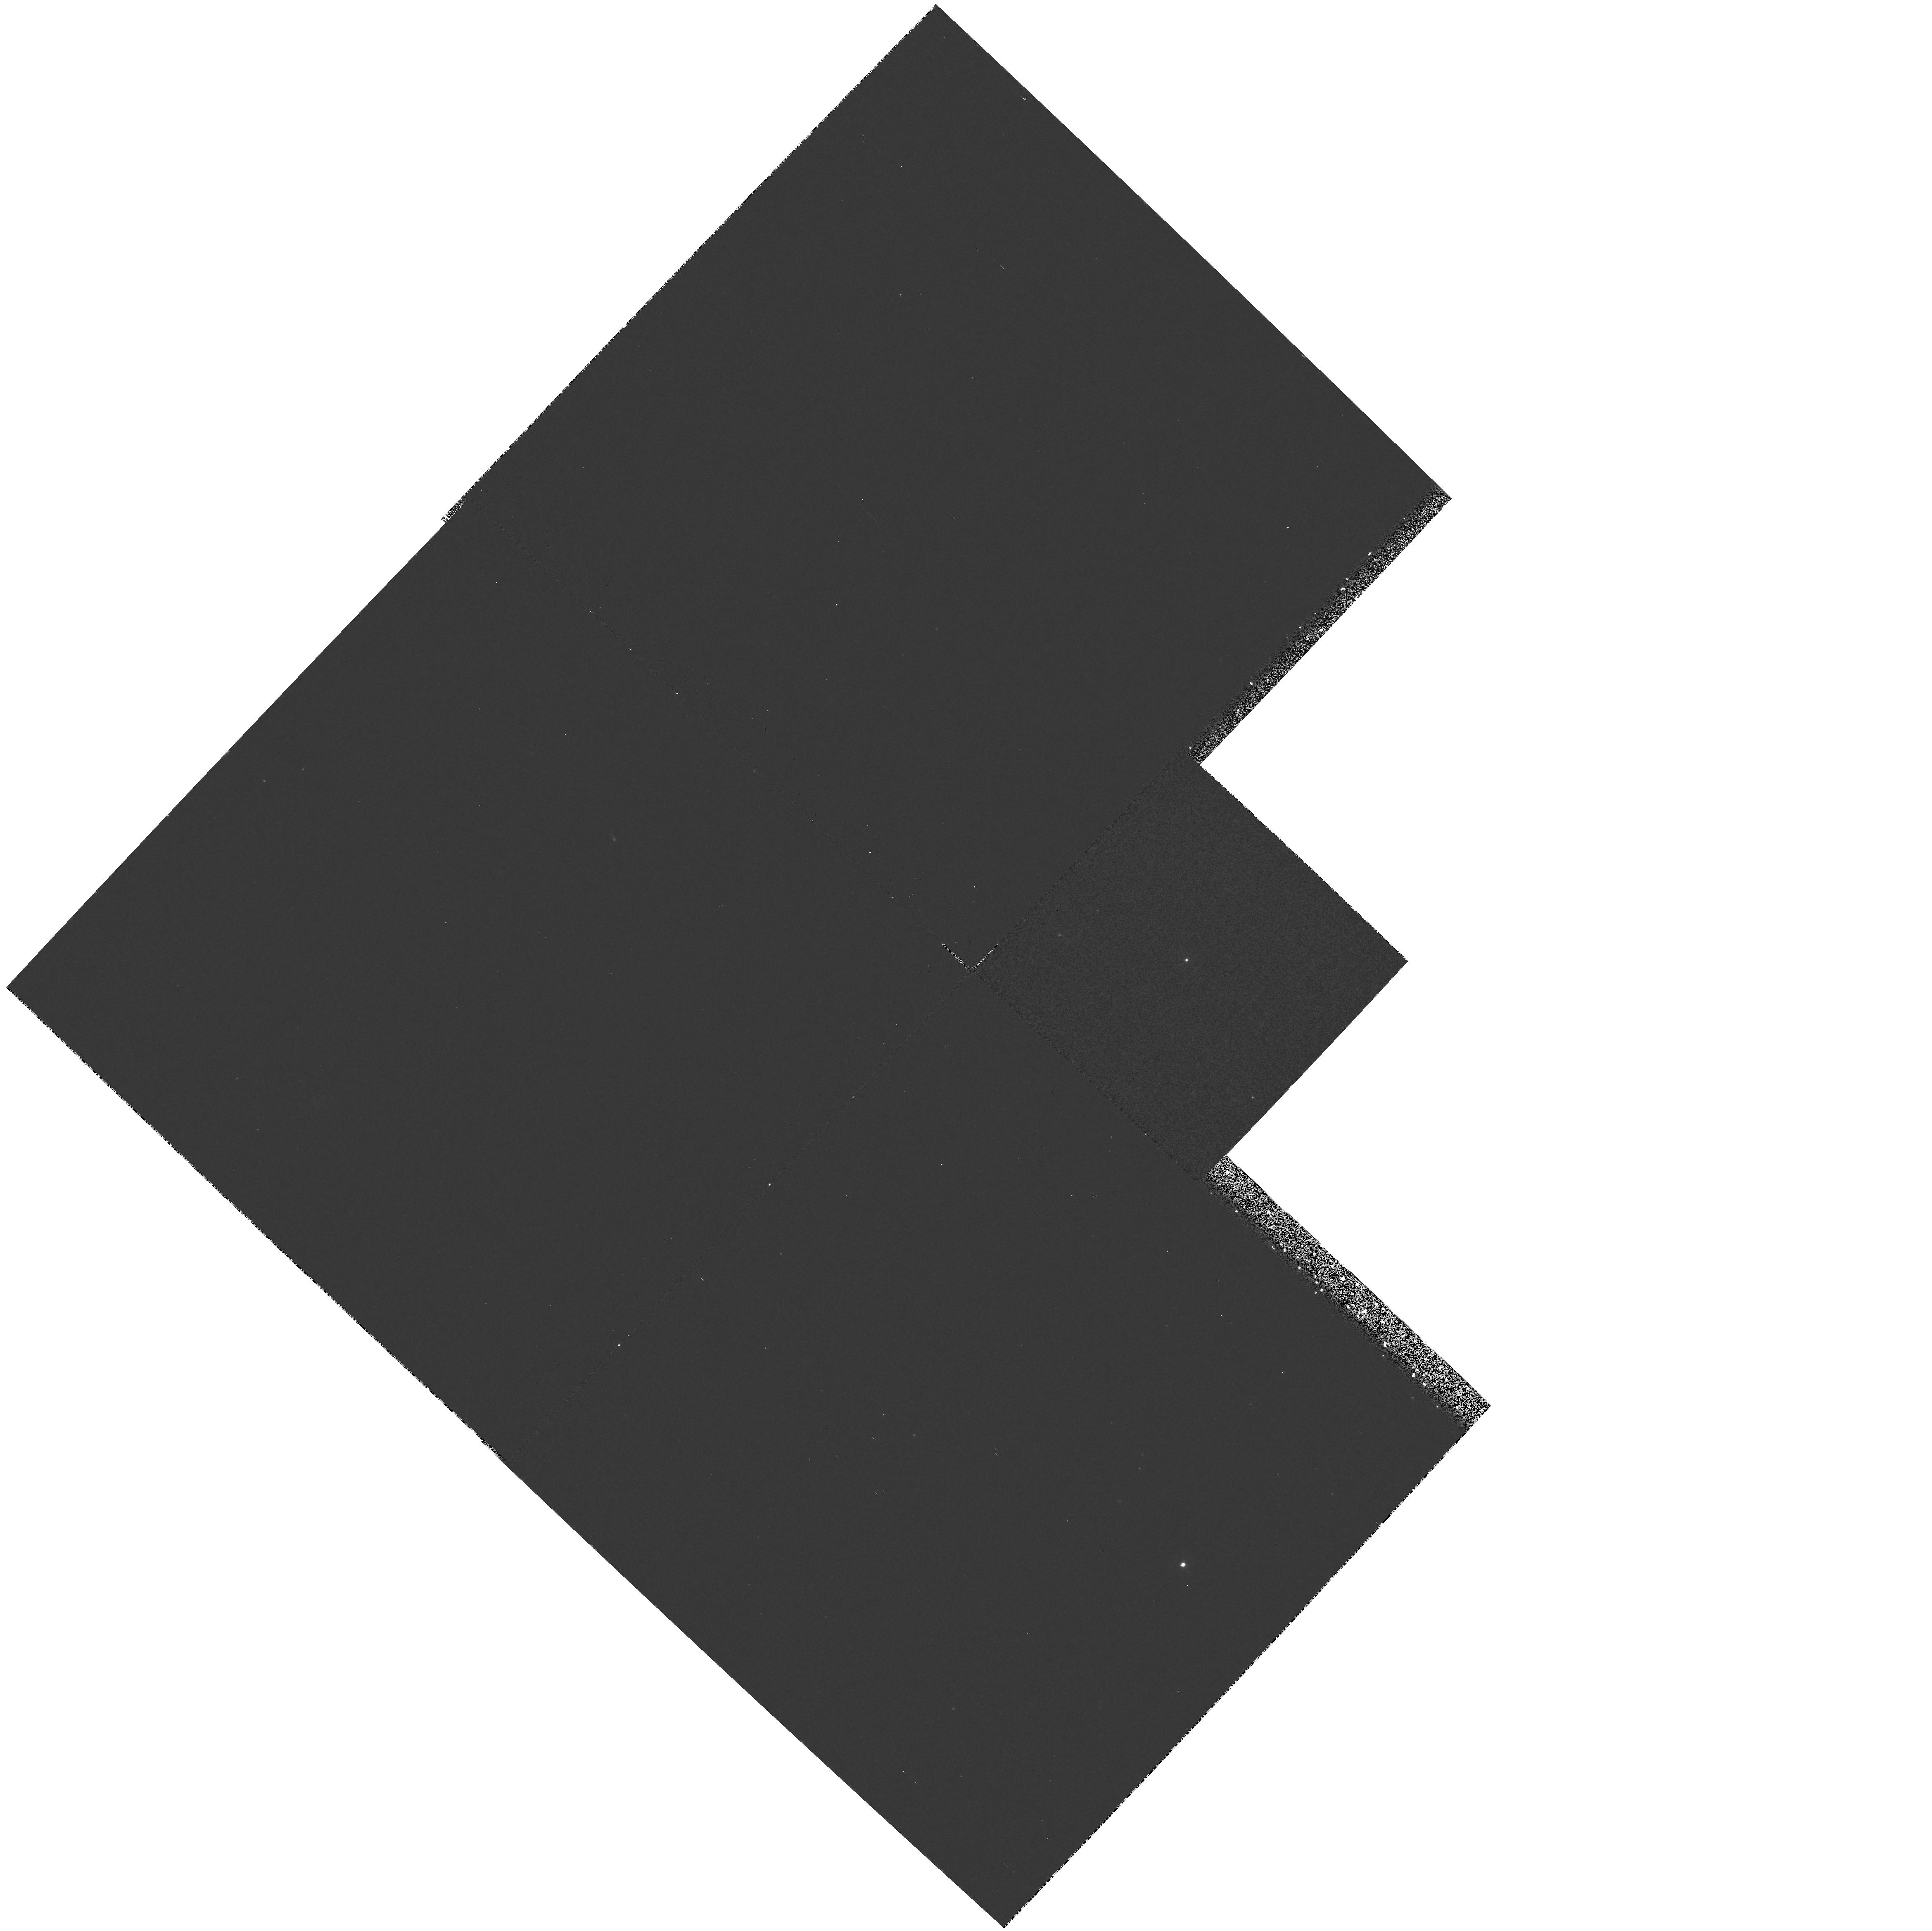
Target: MRC0029-271
Instrument: WFPC2/PC
Filter: F336W
Exposure: 35 min
Observation ID: hst_5974_02_wfpc2_pc_f336w_u2t702

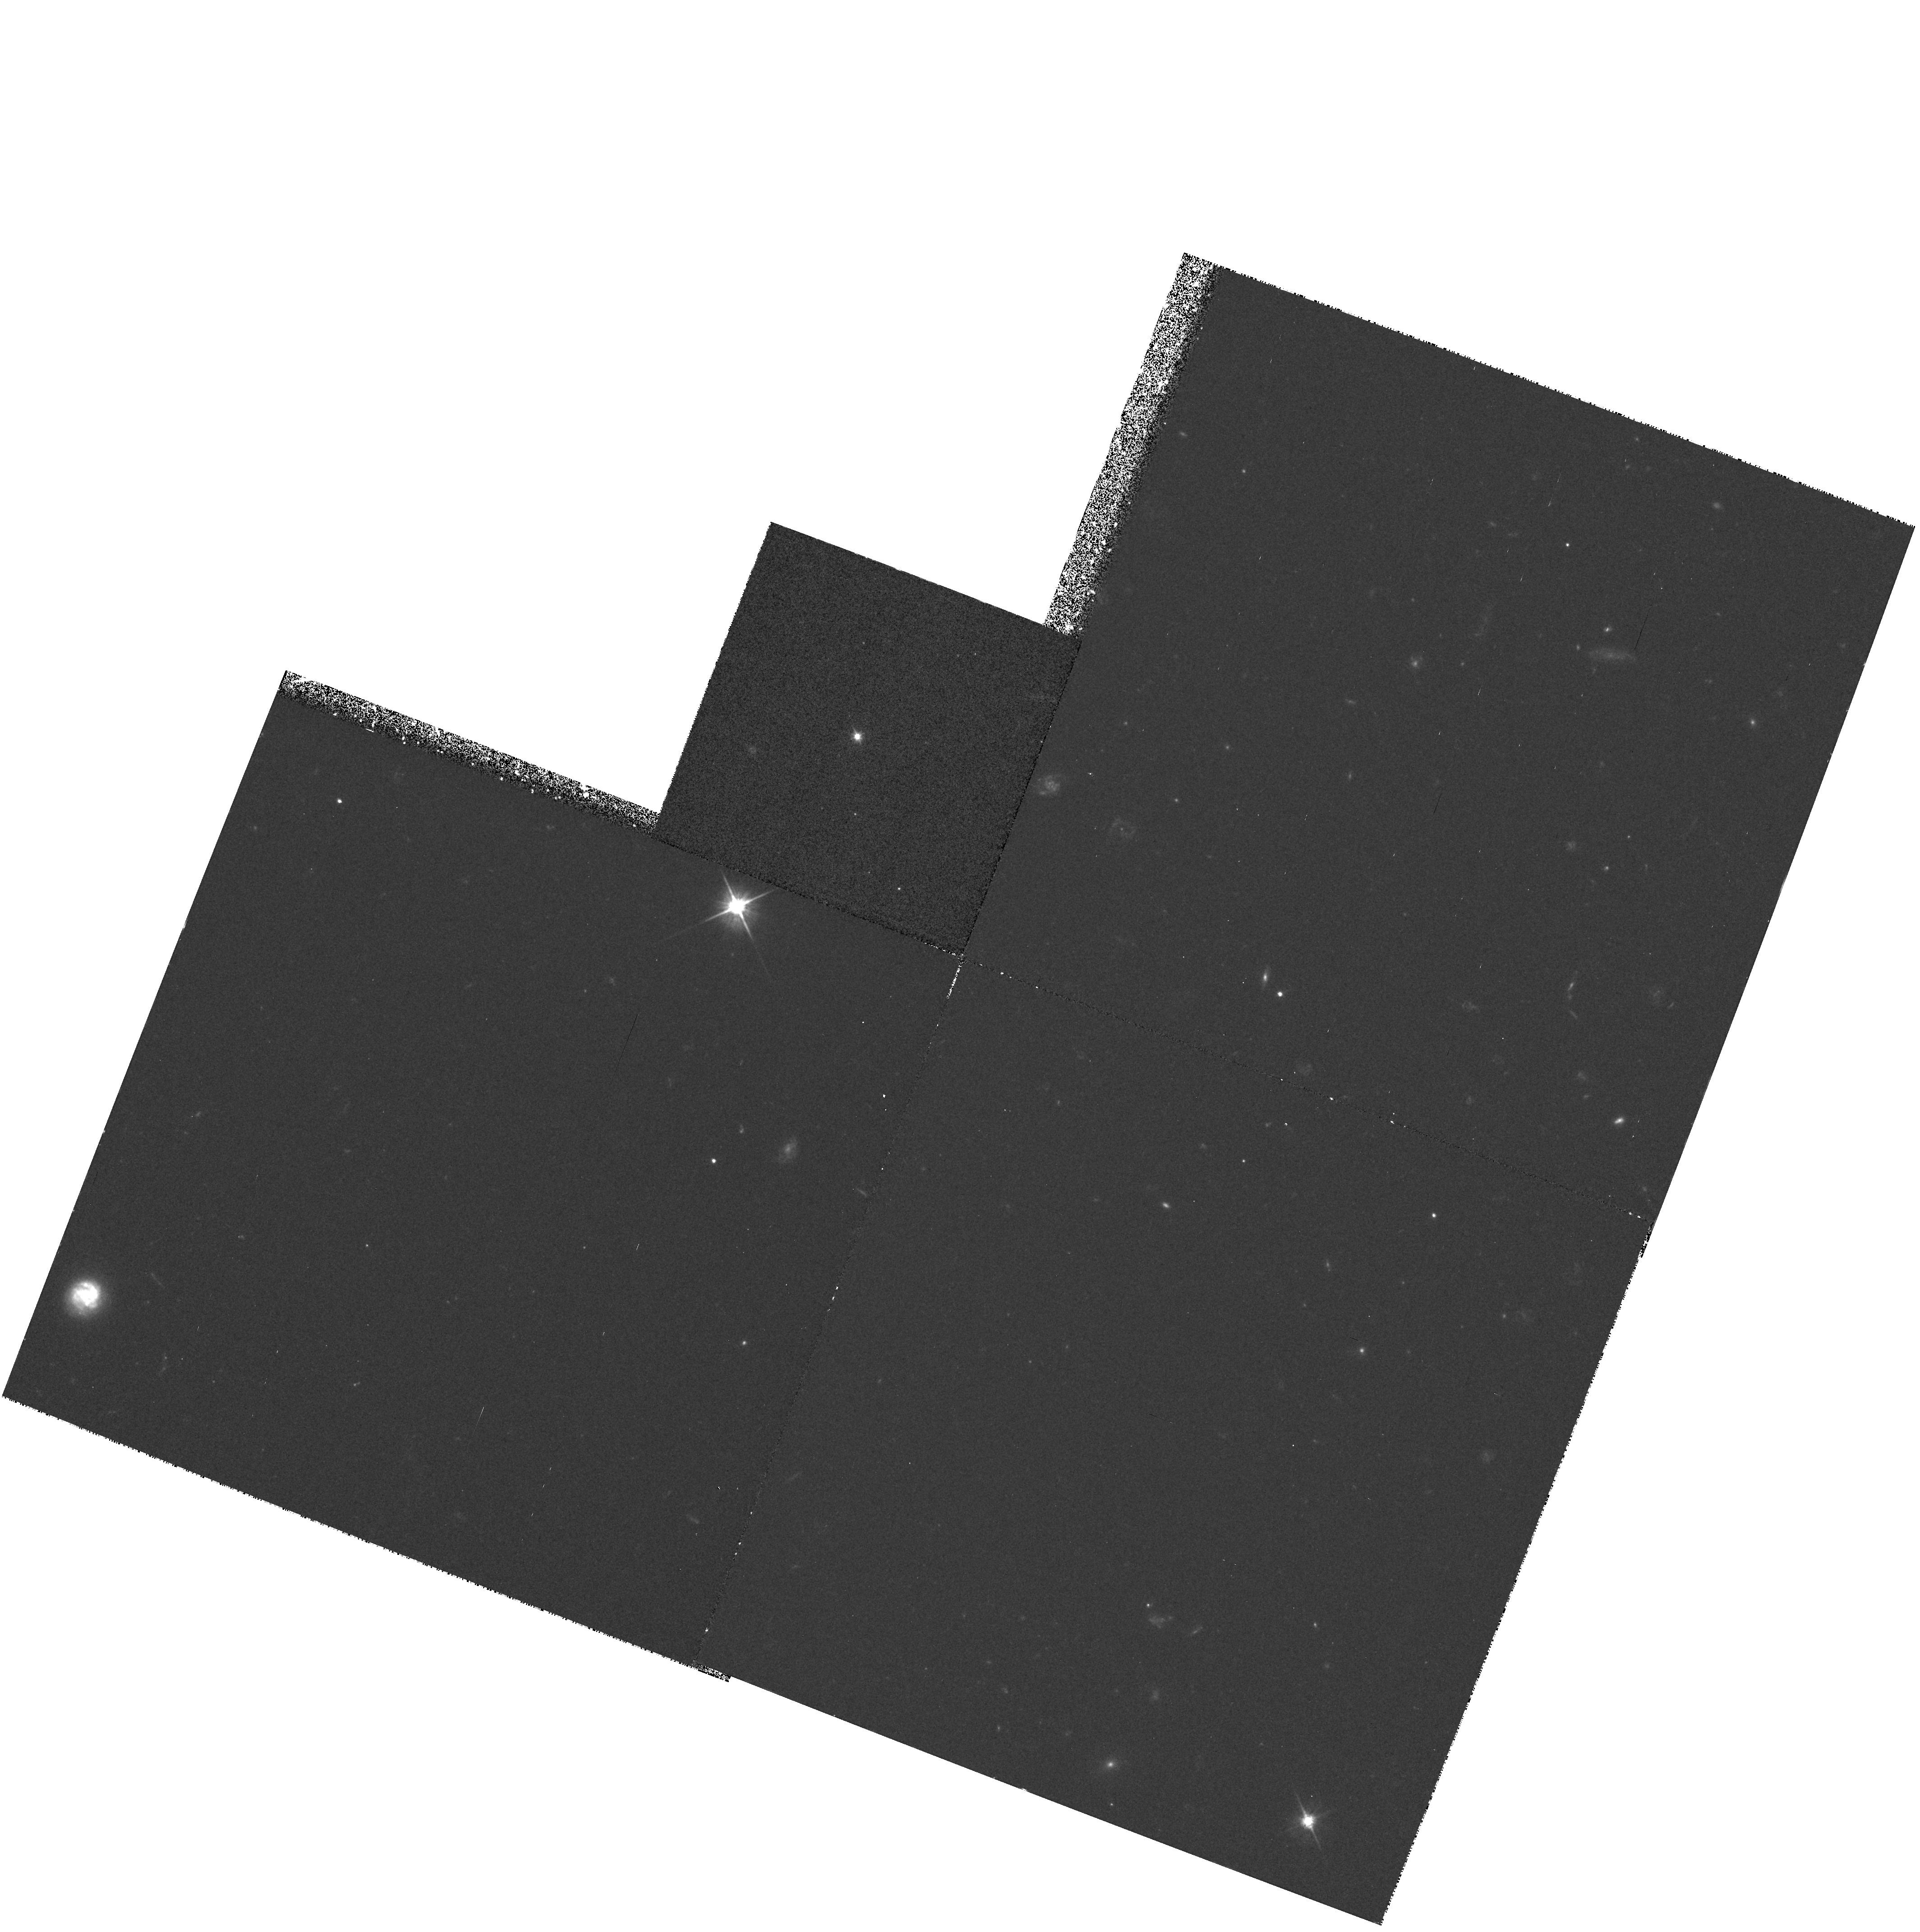
Target: MRC2257-270
Instrument: WFPC2/PC
Filter: F555W
Exposure: 35 min
Observation ID: hst_5974_06_wfpc2_pc_f555w_u2t706

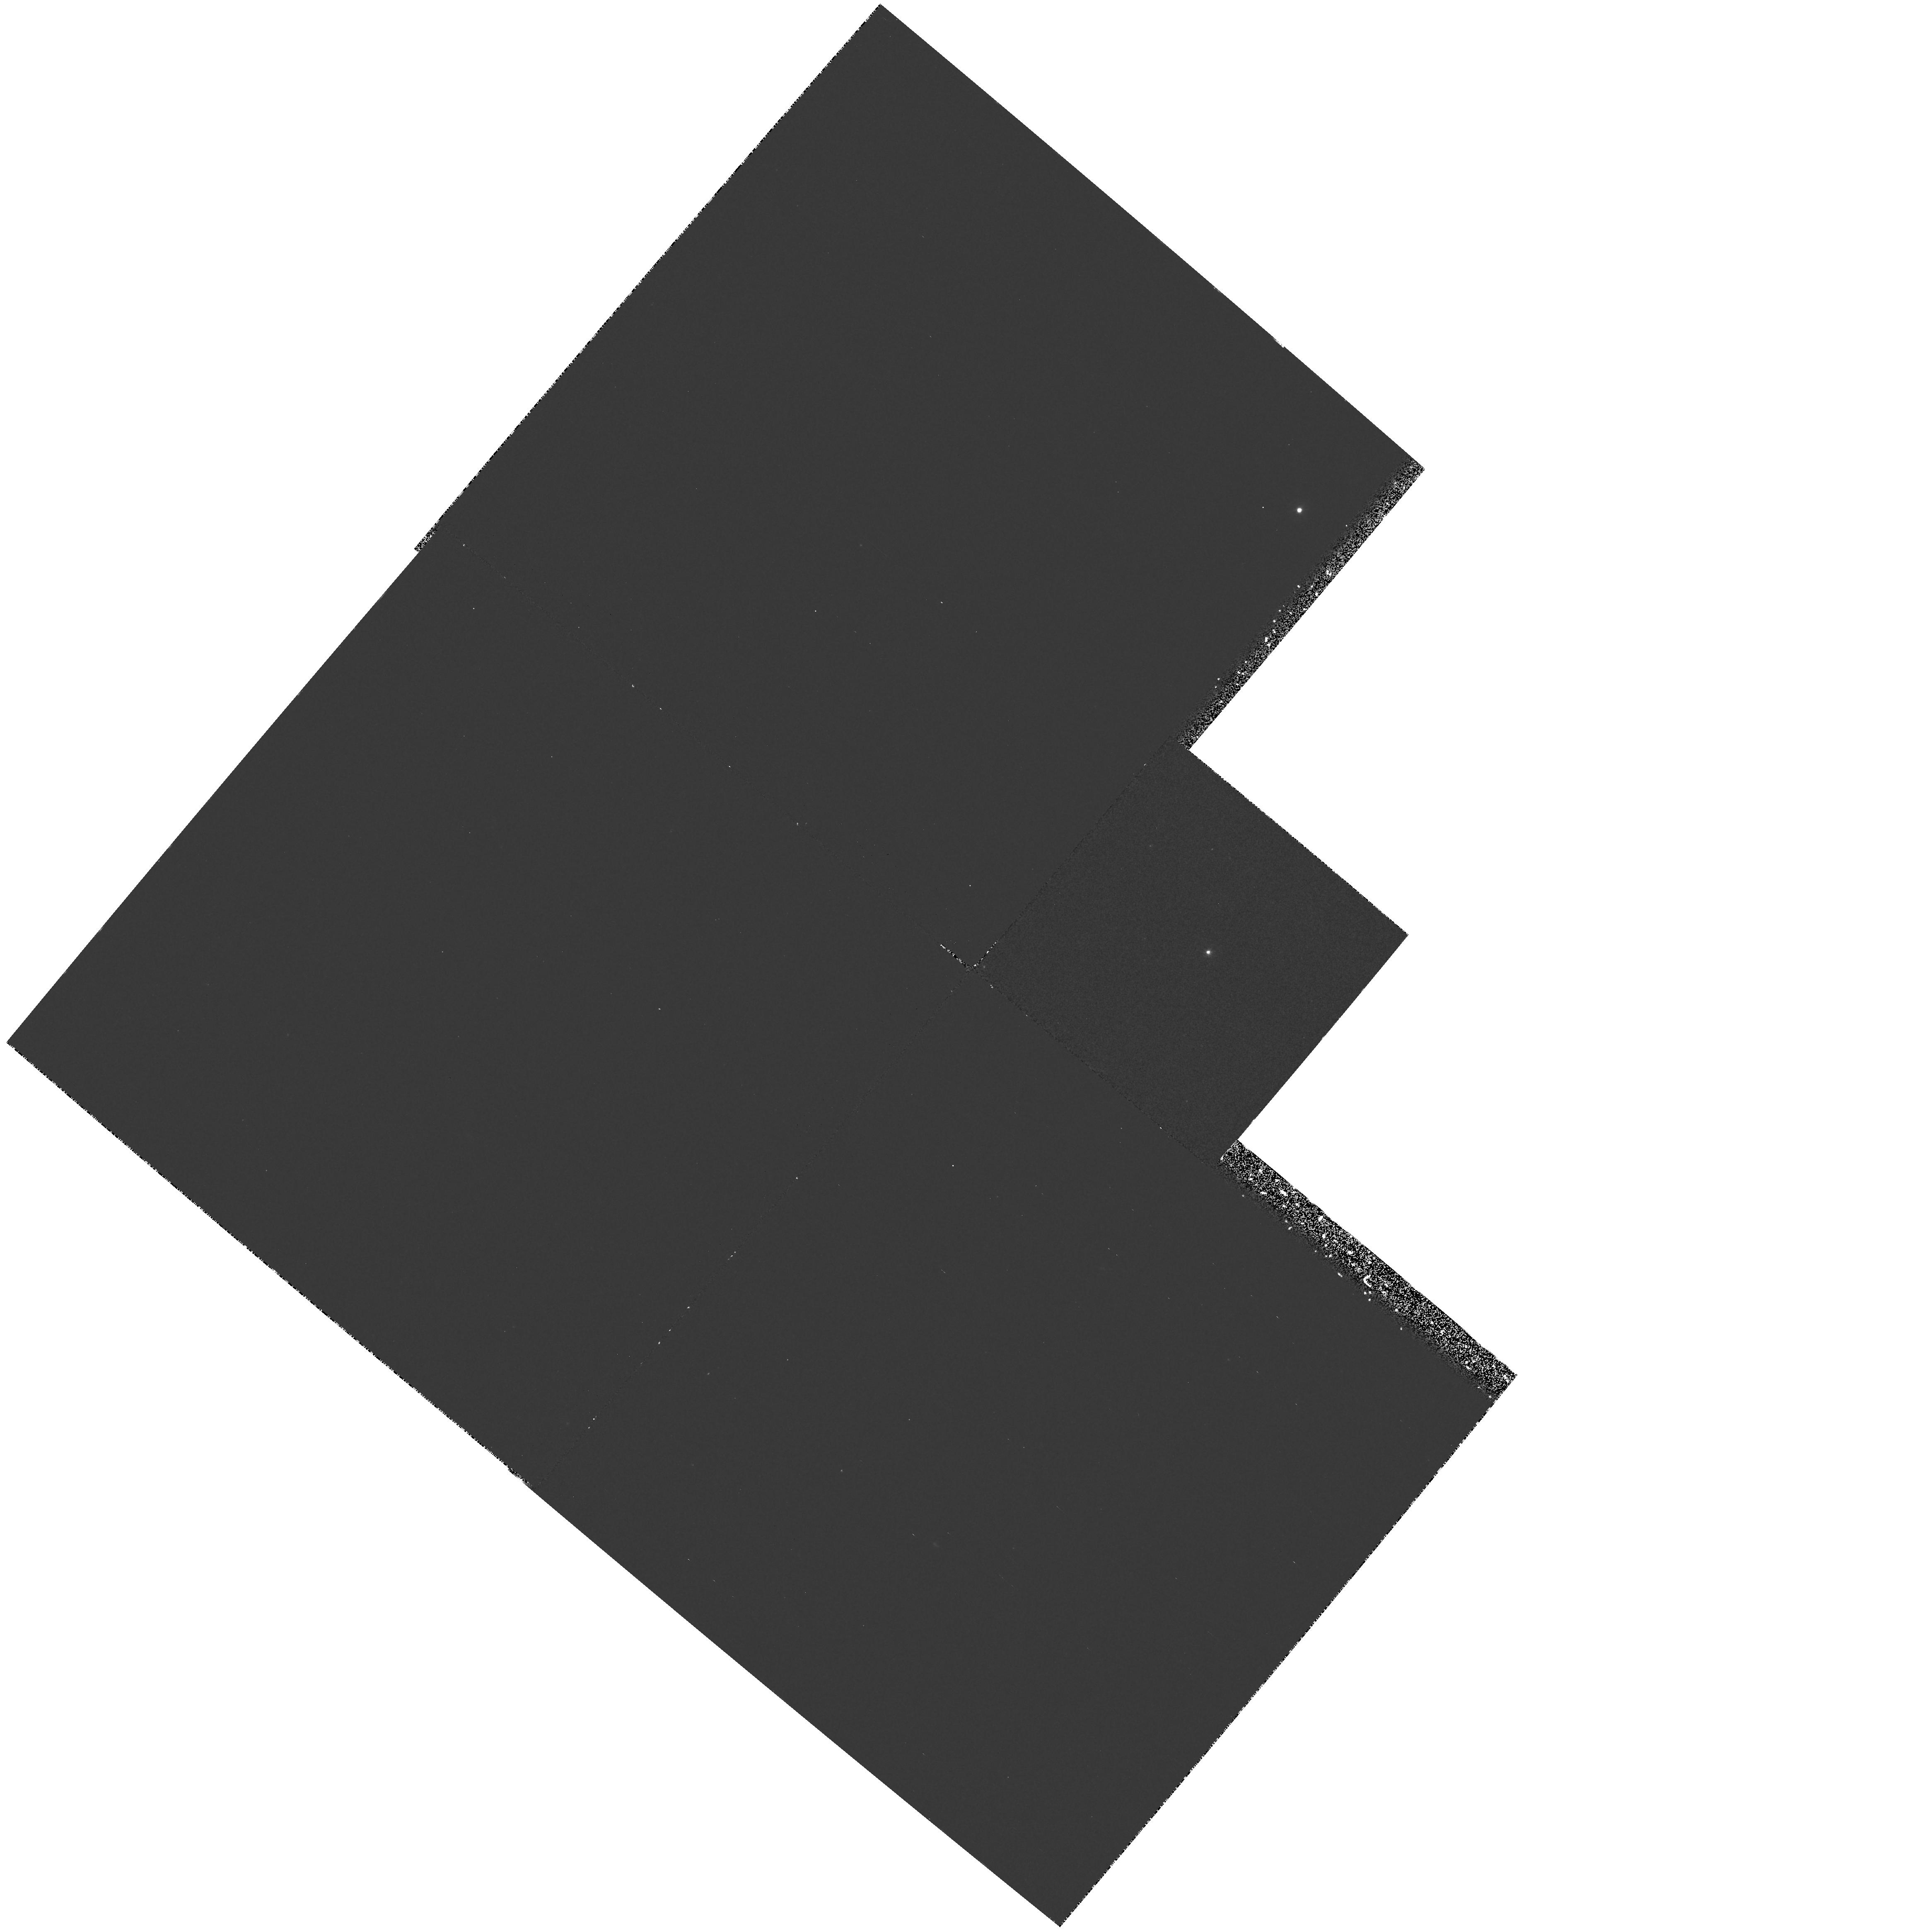
Target: MRC0022-297
Instrument: WFPC2/PC
Filter: F336W
Exposure: 35 min
Observation ID: hst_5974_01_wfpc2_pc_f336w_u2t701

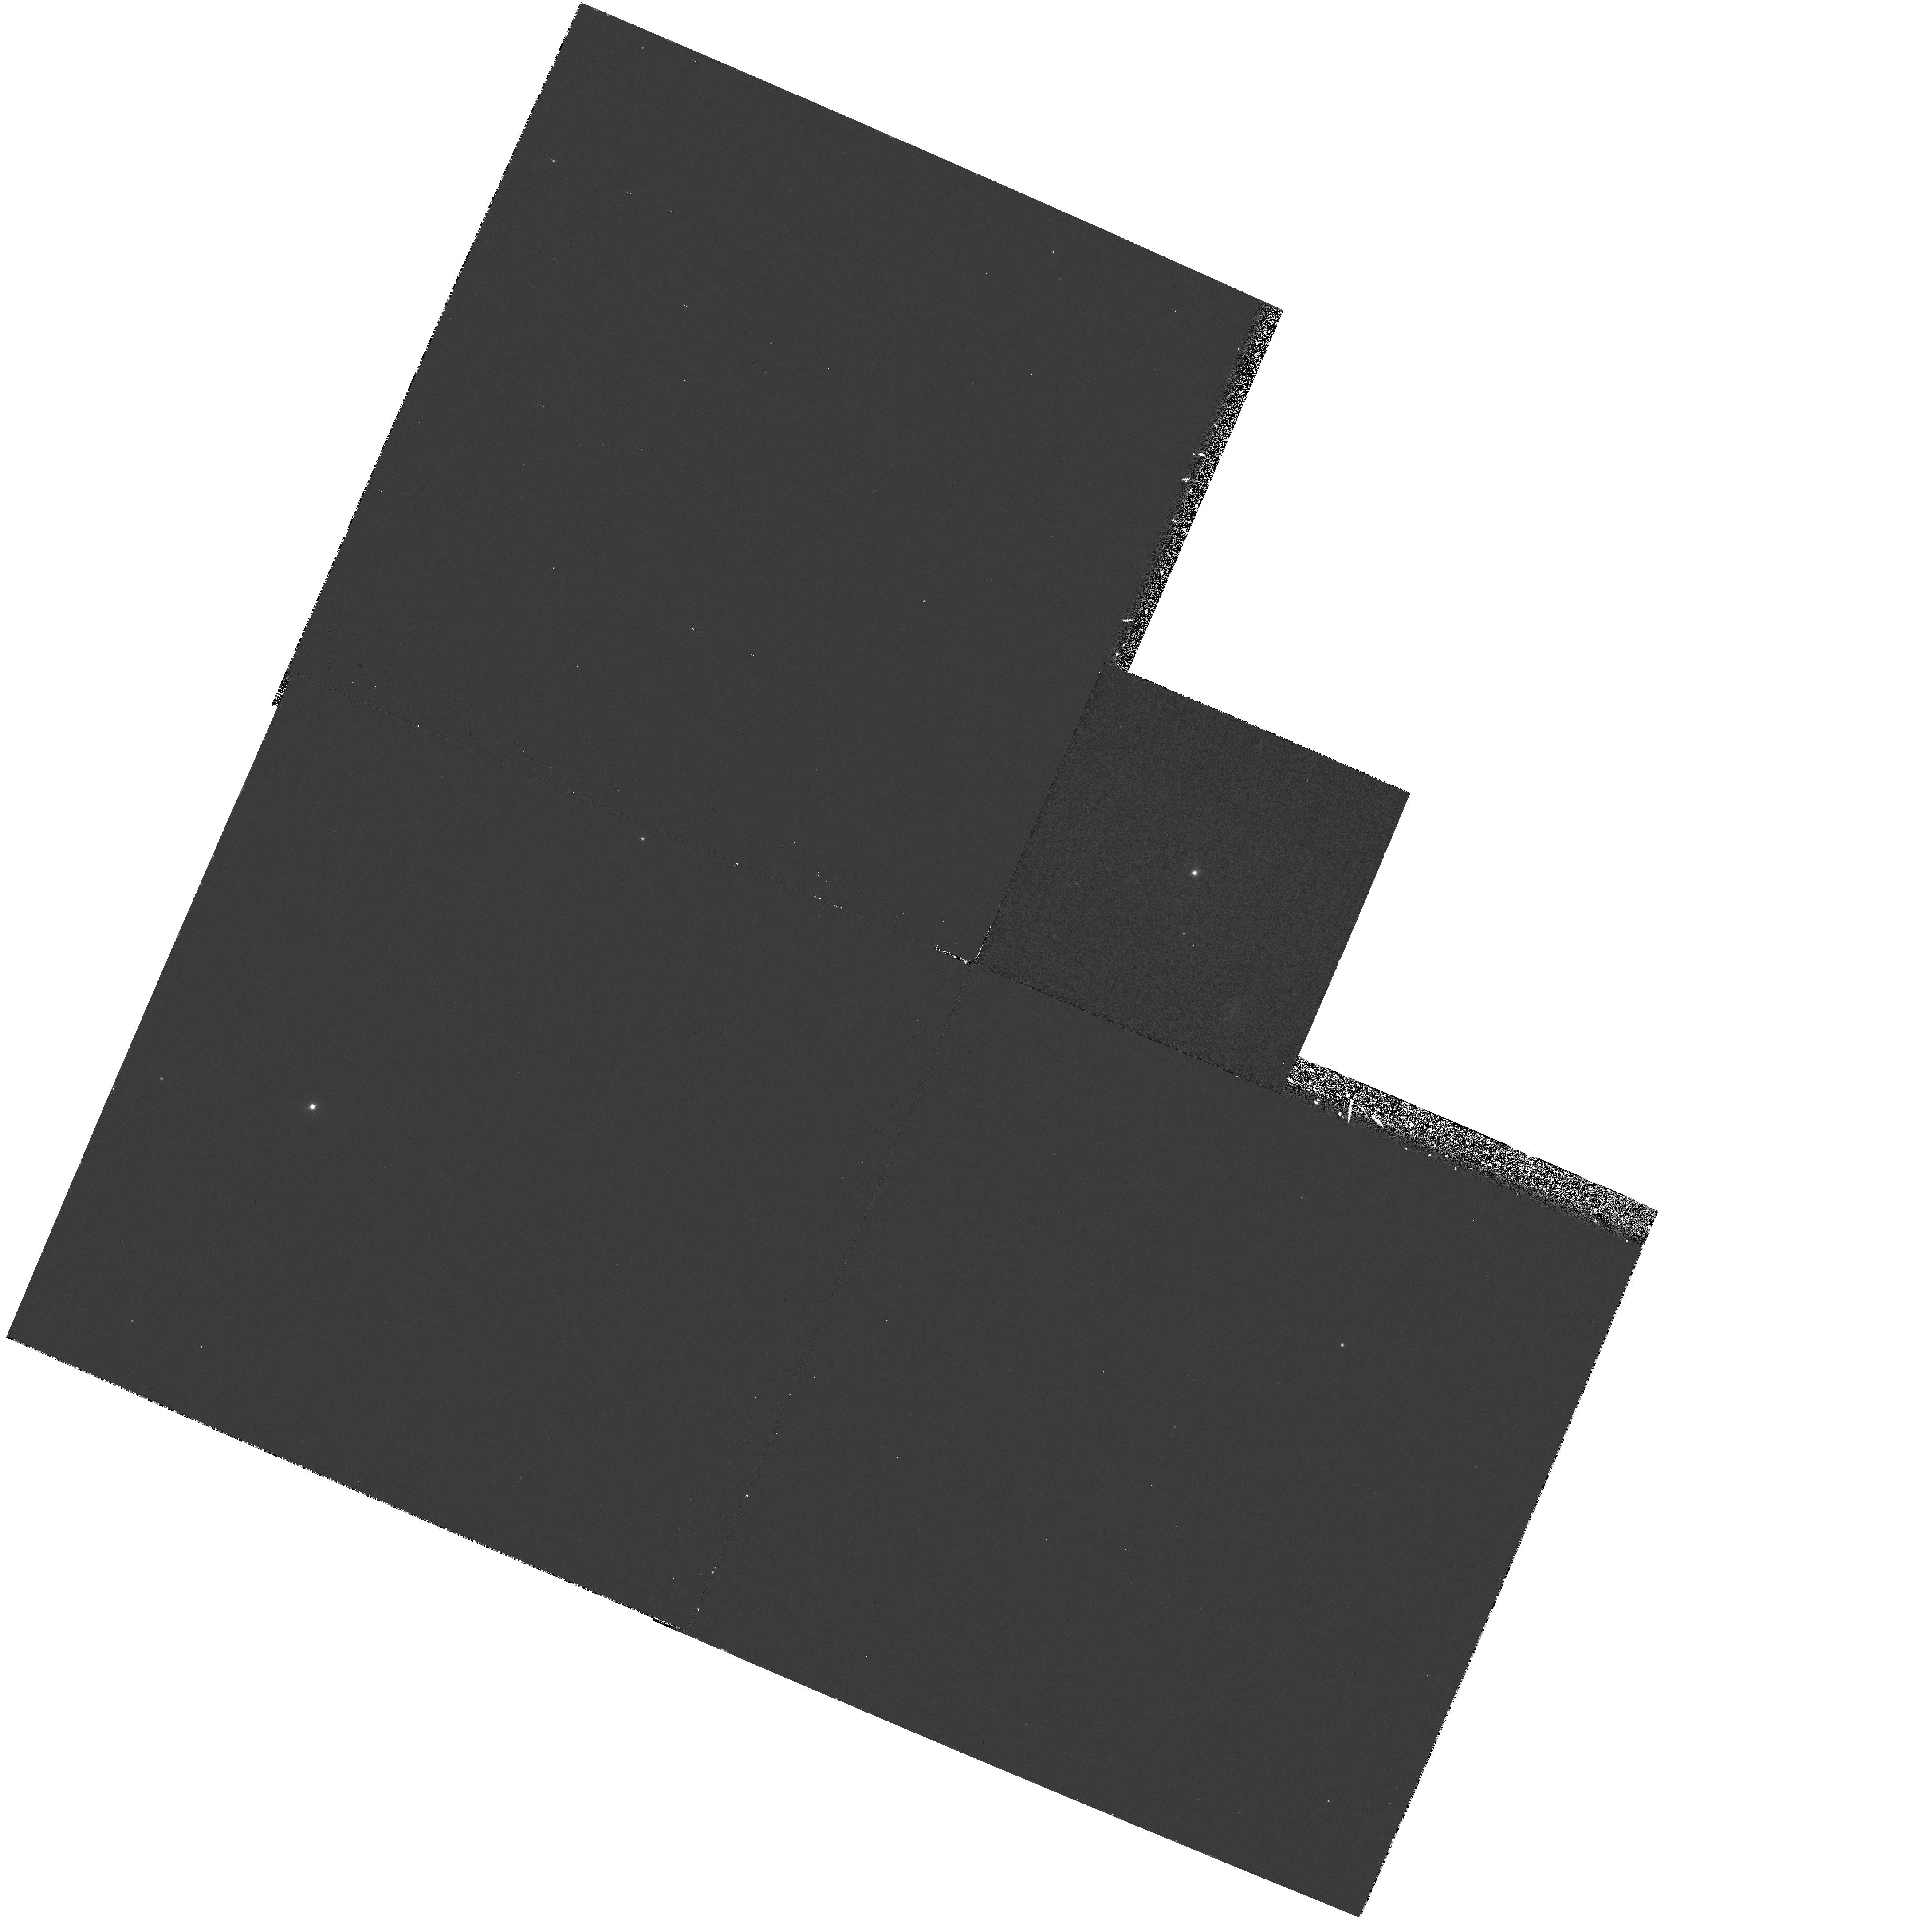
Target: MRC1244-255
Instrument: WFPC2/PC
Filter: F336W
Exposure: 35 min
Observation ID: hst_5974_03_wfpc2_pc_f336w_u2t703

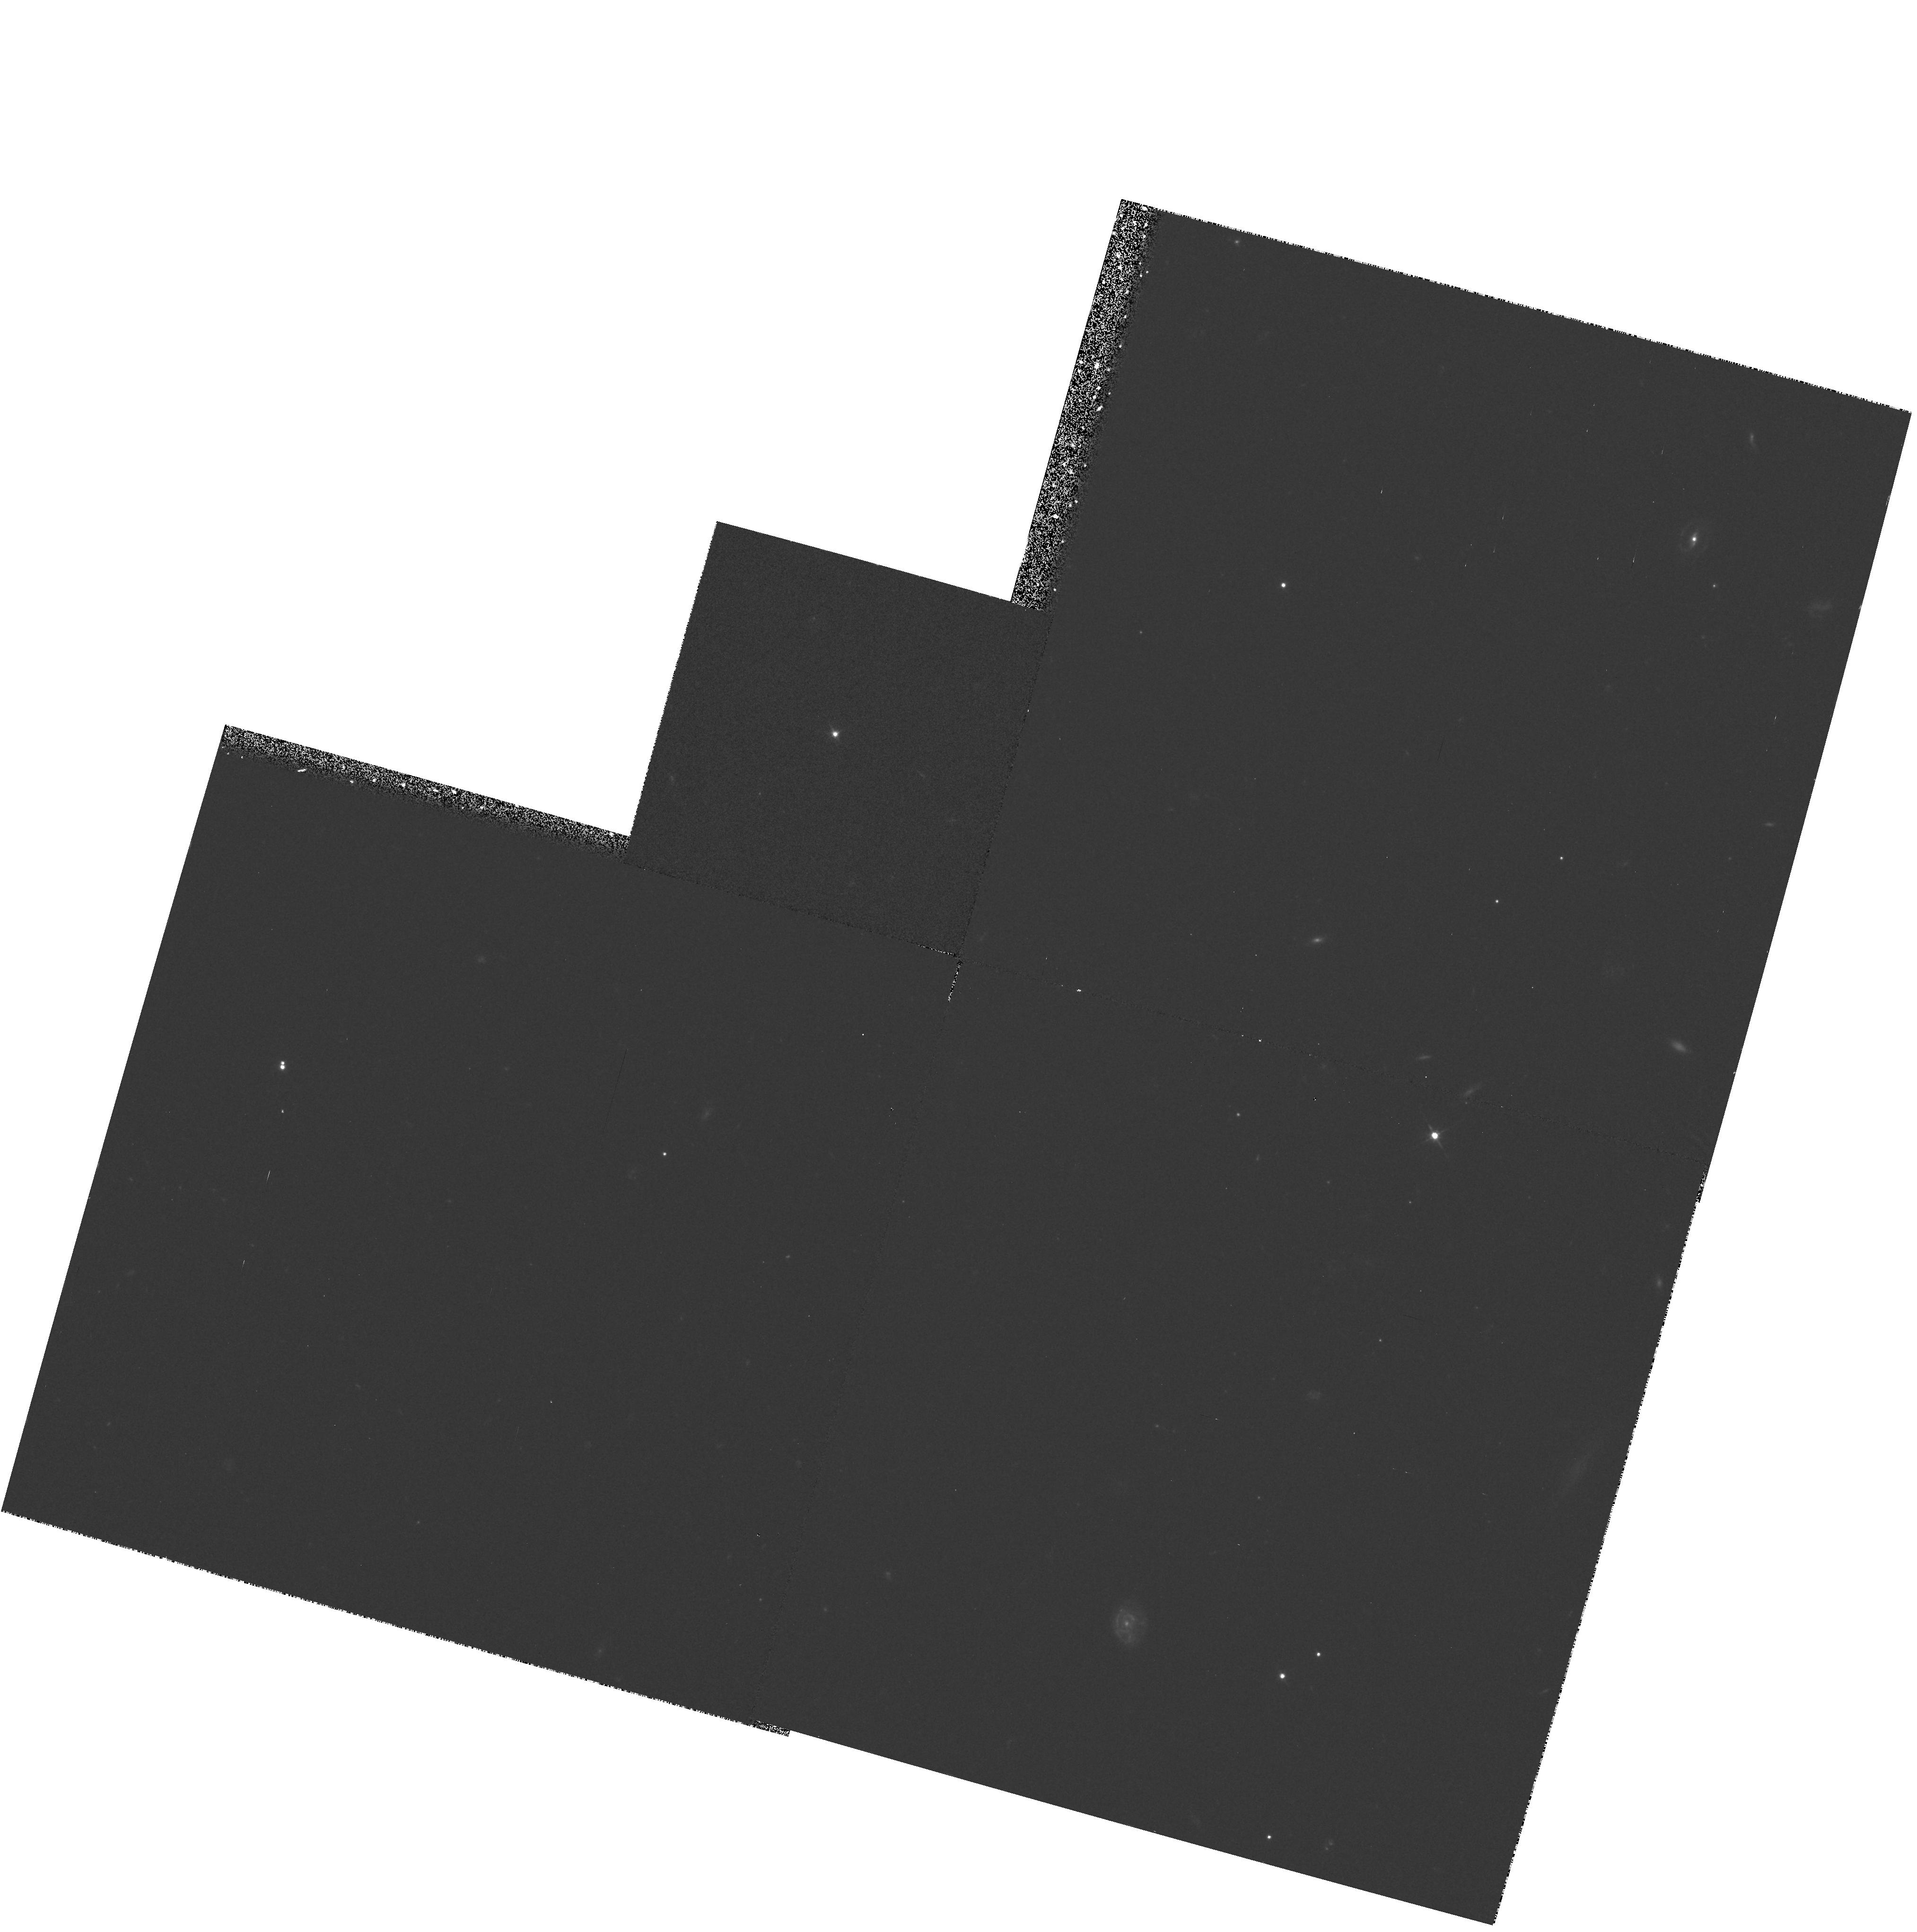
Target: MRC2256-217
Instrument: WFPC2/PC
Filter: F555W
Exposure: 33 min
Observation ID: hst_5974_10_wfpc2_pc_f555w_u2t710

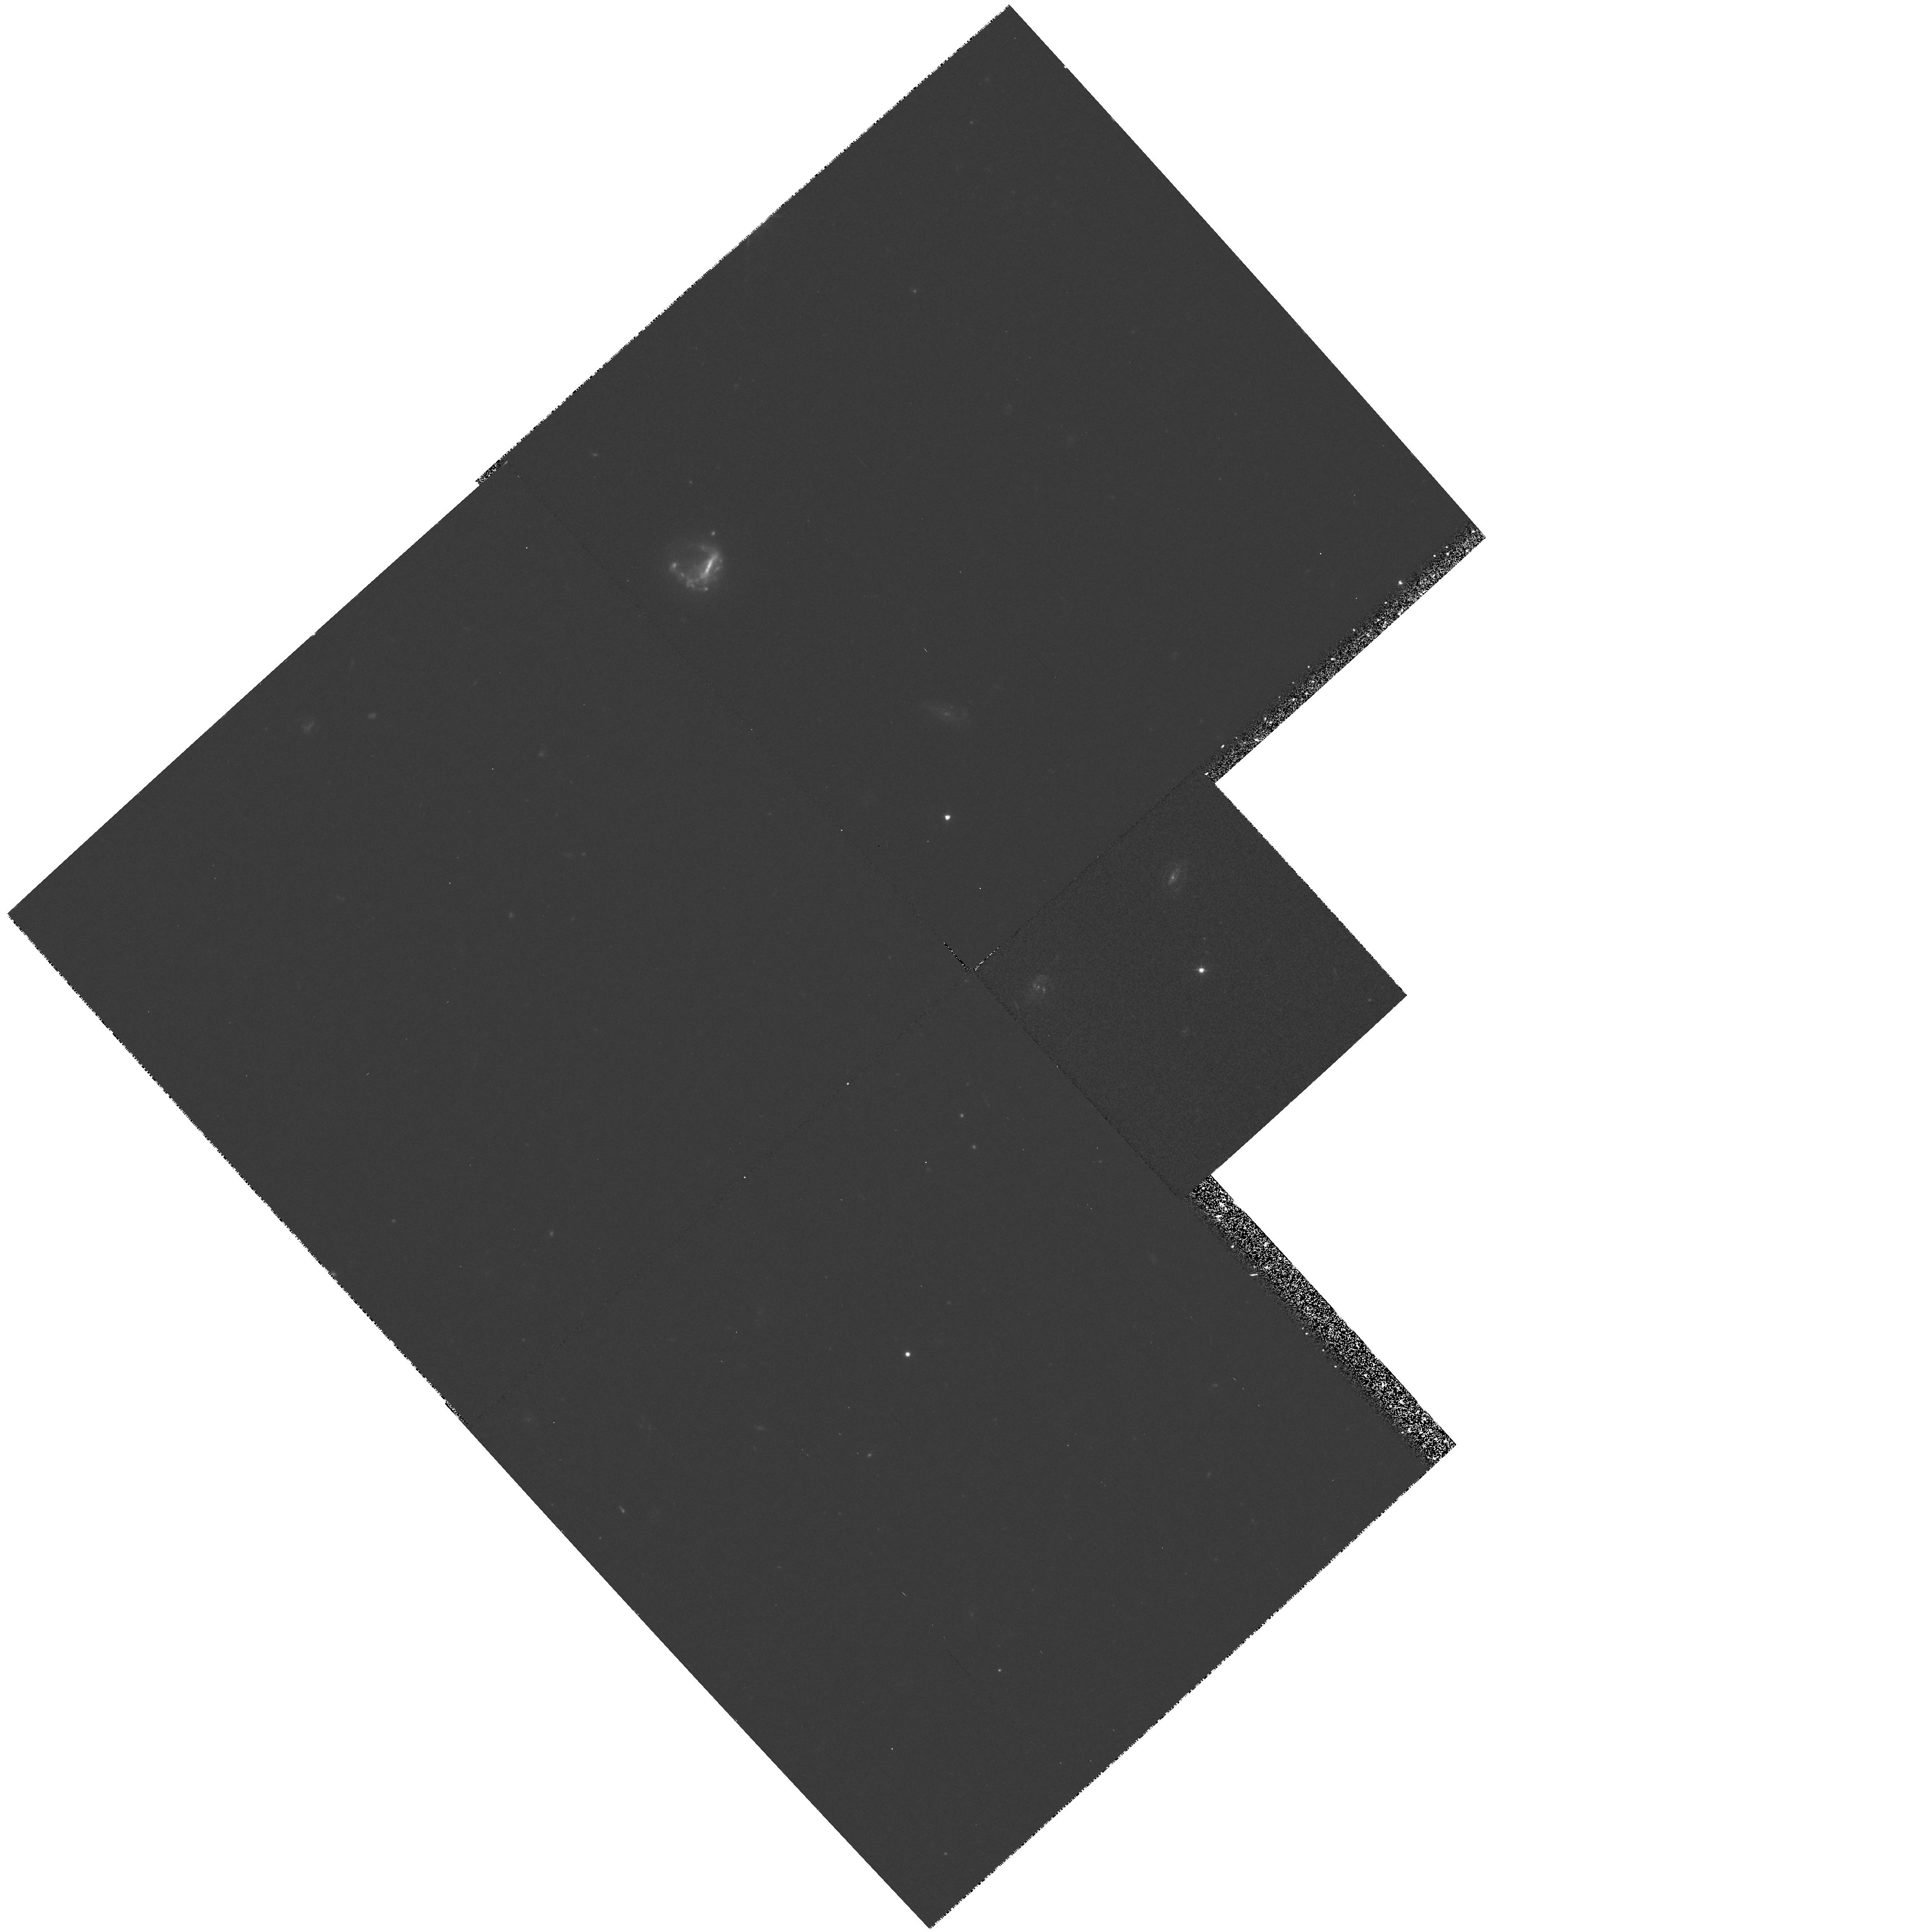
Target: MRC0133-266
Instrument: WFPC2/PC
Filter: F555W
Exposure: 35 min
Observation ID: hst_5974_04_wfpc2_pc_f555w_u2t704

THE EVOLUTION OF RADIO-LOUD QUASARS (PI: Lehnert, Matthew D.)

The co-moving space density of highly luminous quasars has decreased by roughly 3 orders of magnitude from z=2-3 to the current epoch. Understanding the physical processes responsible for this decrease could profoundly influence how we think the universe and galaxies have evolved. We therefore propose to conduct a broad-band imaging survey of the host galaxies of 20 radio-loud quasars over a large redshift range (~0.3 to 2.7) using WFPC2. HST observations are crucial for separating the ``blinding'' nuclear emission (AGN) from that of the extended ``fuzz'' (parent galaxy). The quasars are selected from a complete sample and span a range of radio properties. Filters are chosen such that all the quasars will be imaged at rest-wavelengths near 2000 Angstrom . These data will allow us to study the properties and evolution of quasar host galaxies at constant wavelength over look-back times of 25 to 85% of the age of the universe. When compared with the so far much better studied radio galaxies in other HST programs, we will be able to address the important question of whether radio-loud quasars and radio galaxies are members of the same parent population as is fashionable in the AGN unification schemes, and investigate how the hosts of luminous AGN have evolved over the epochs where luminous quasars have become virtually extinct.